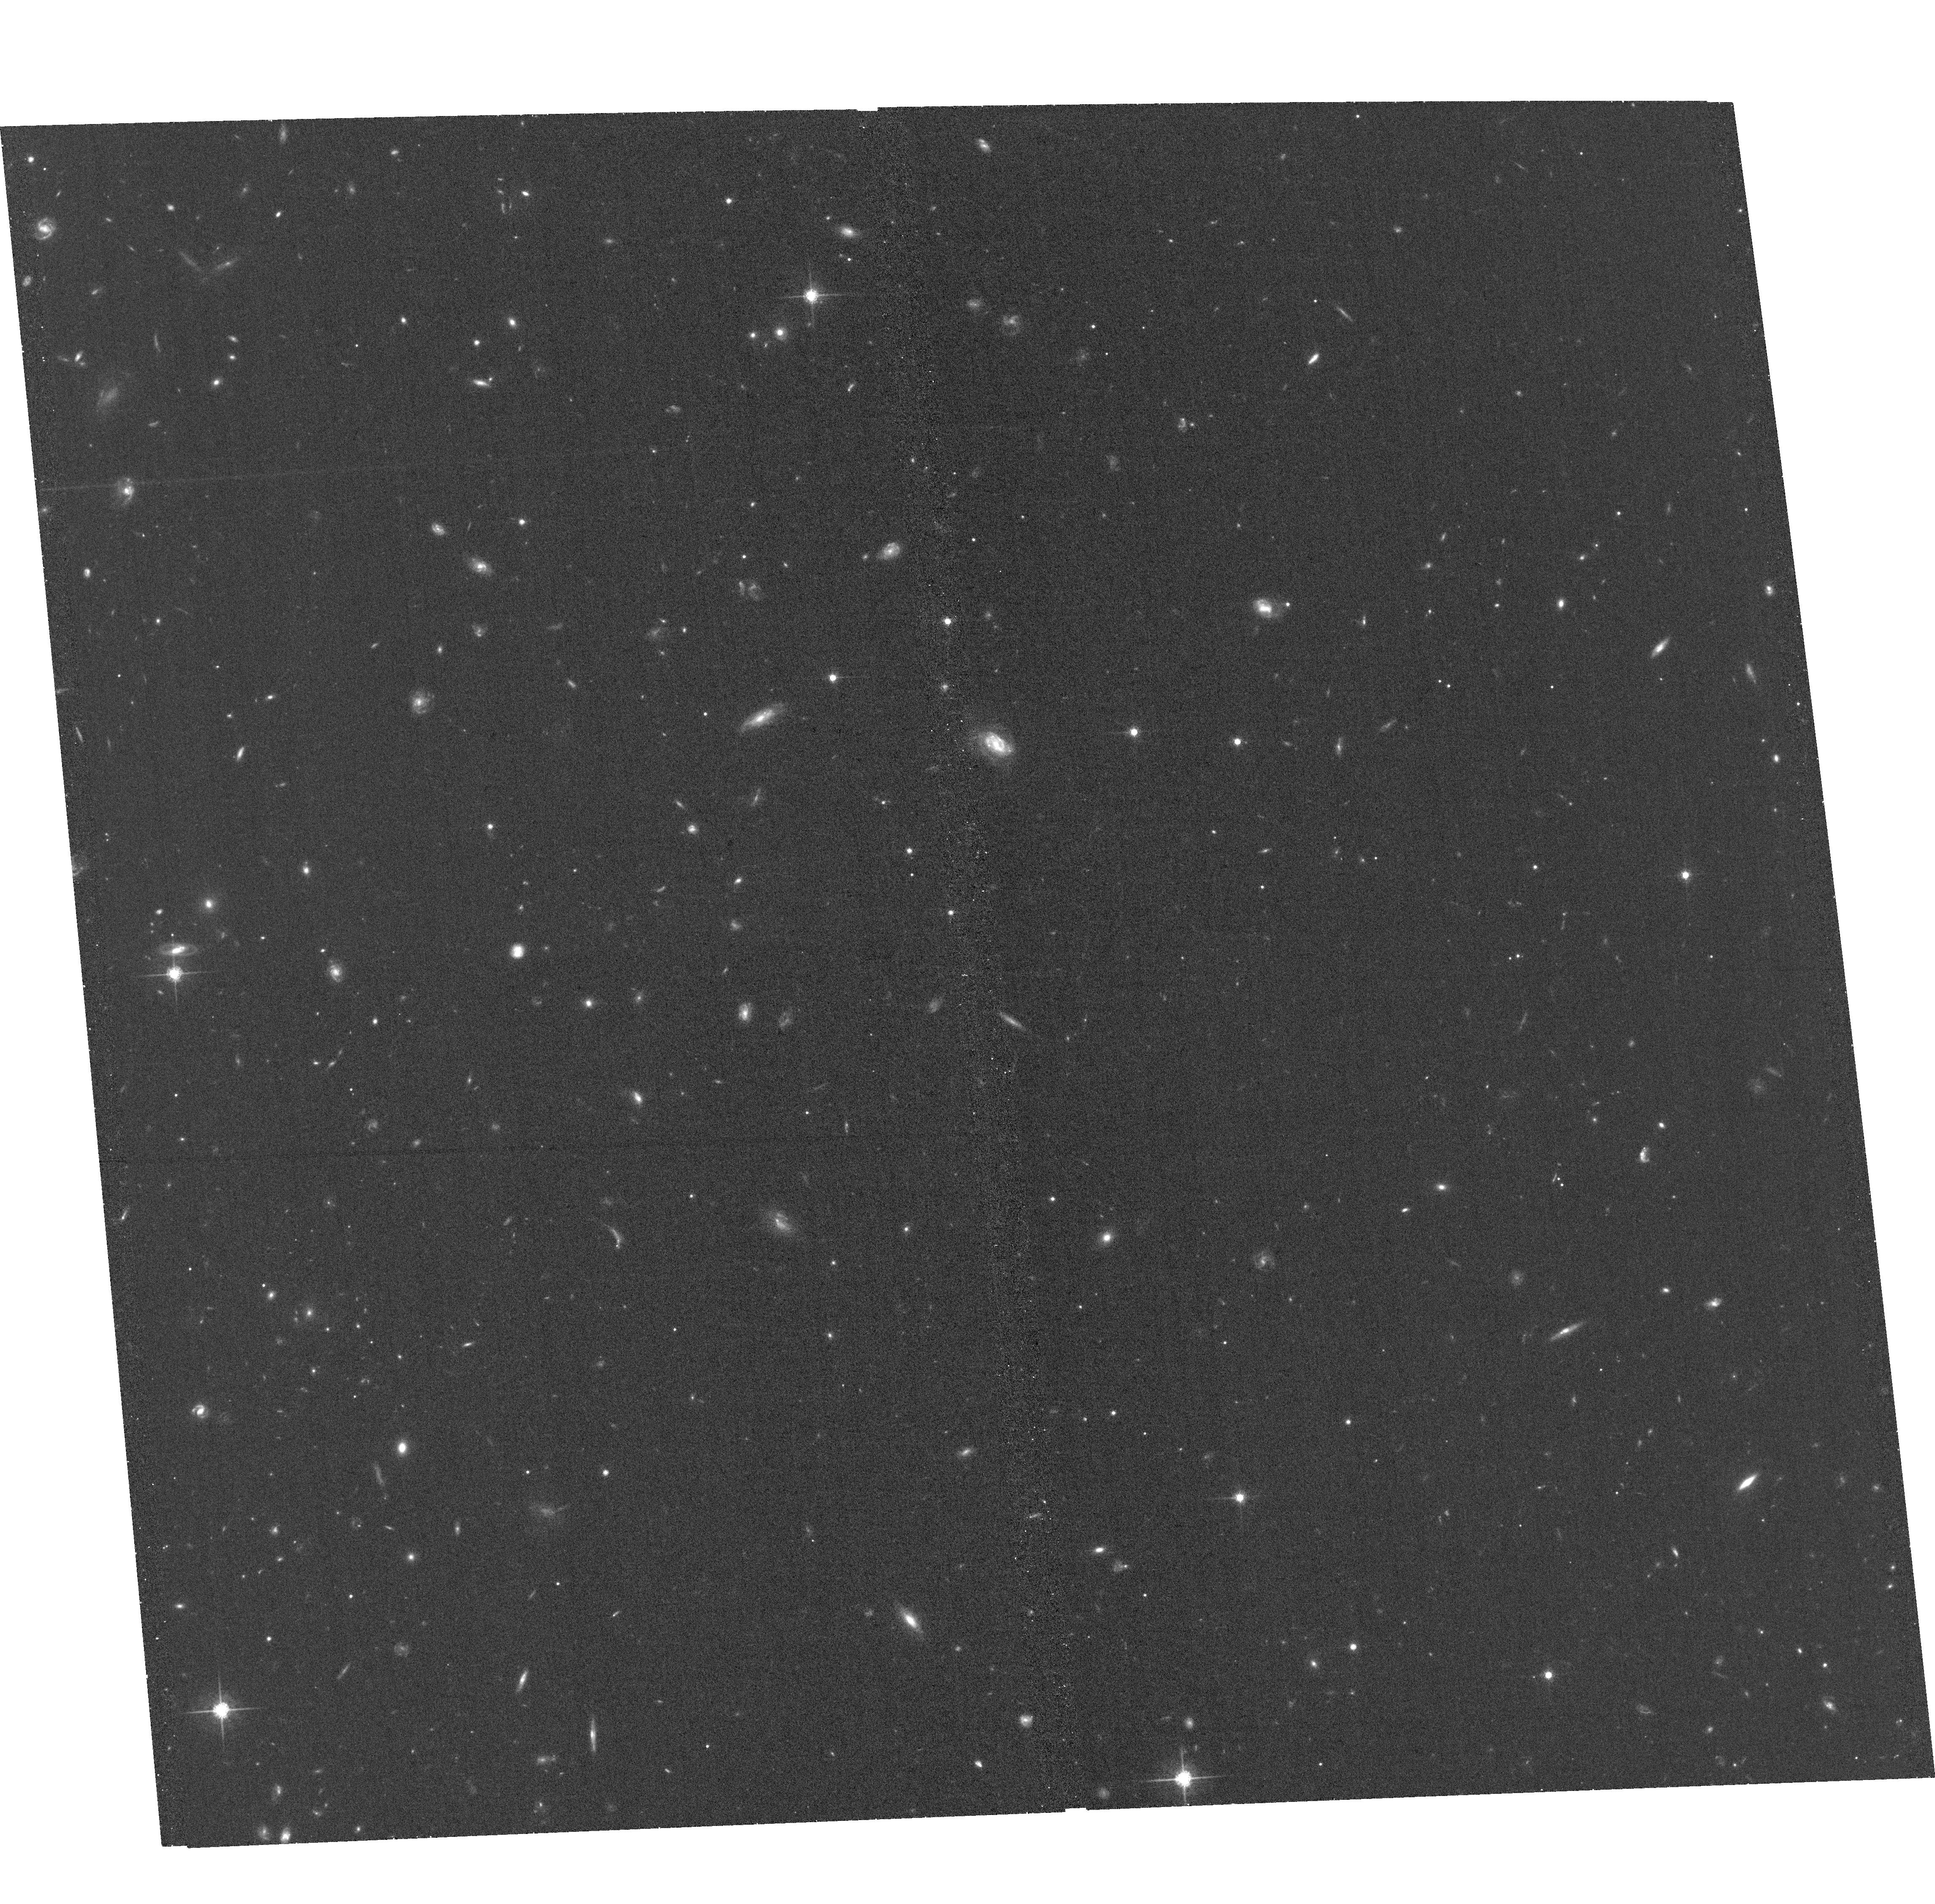
Target: TGSSJ1530+1049. Instrument: ACS/WFC. Filter: F775W. Exposure: 33 min. Observation ID: hst_16693_53_acs_wfc_f775w_jeo453

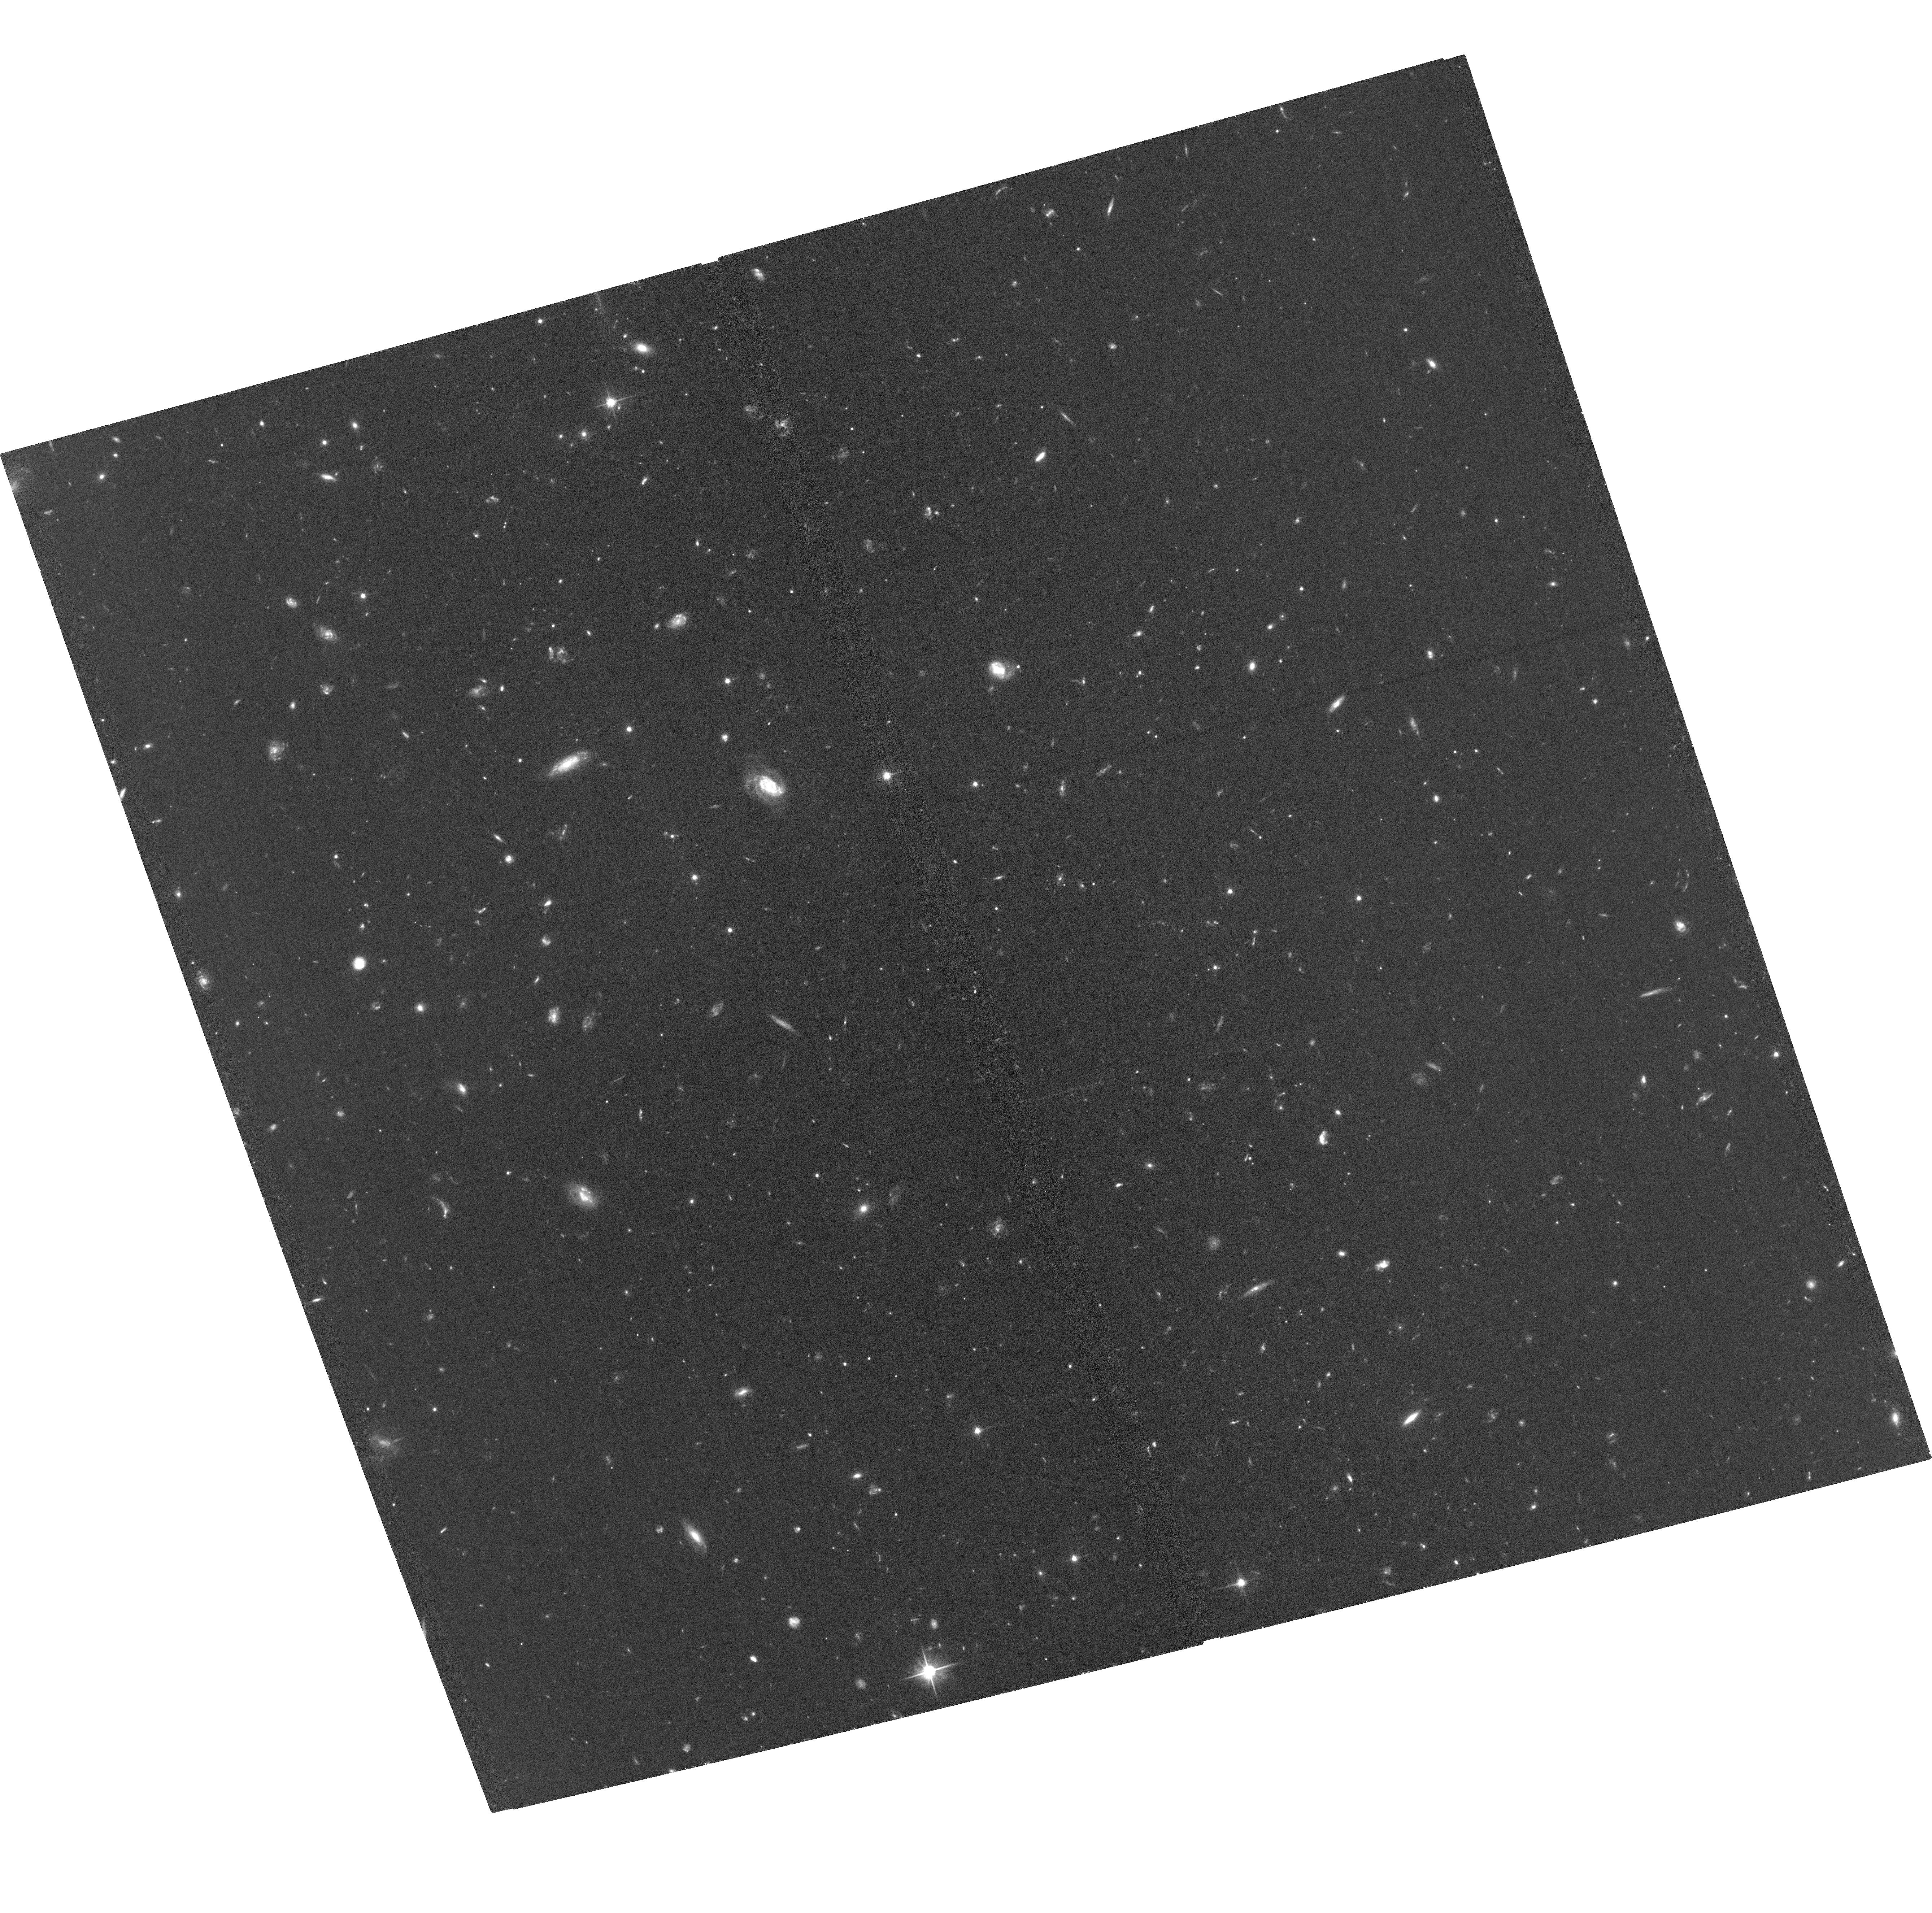
Target: TGSSJ1530+1049. Instrument: ACS/WFC. Filter: F606W. Exposure: 1.2 h. Observation ID: hst_16693_01_acs_wfc_f606w_jeo401

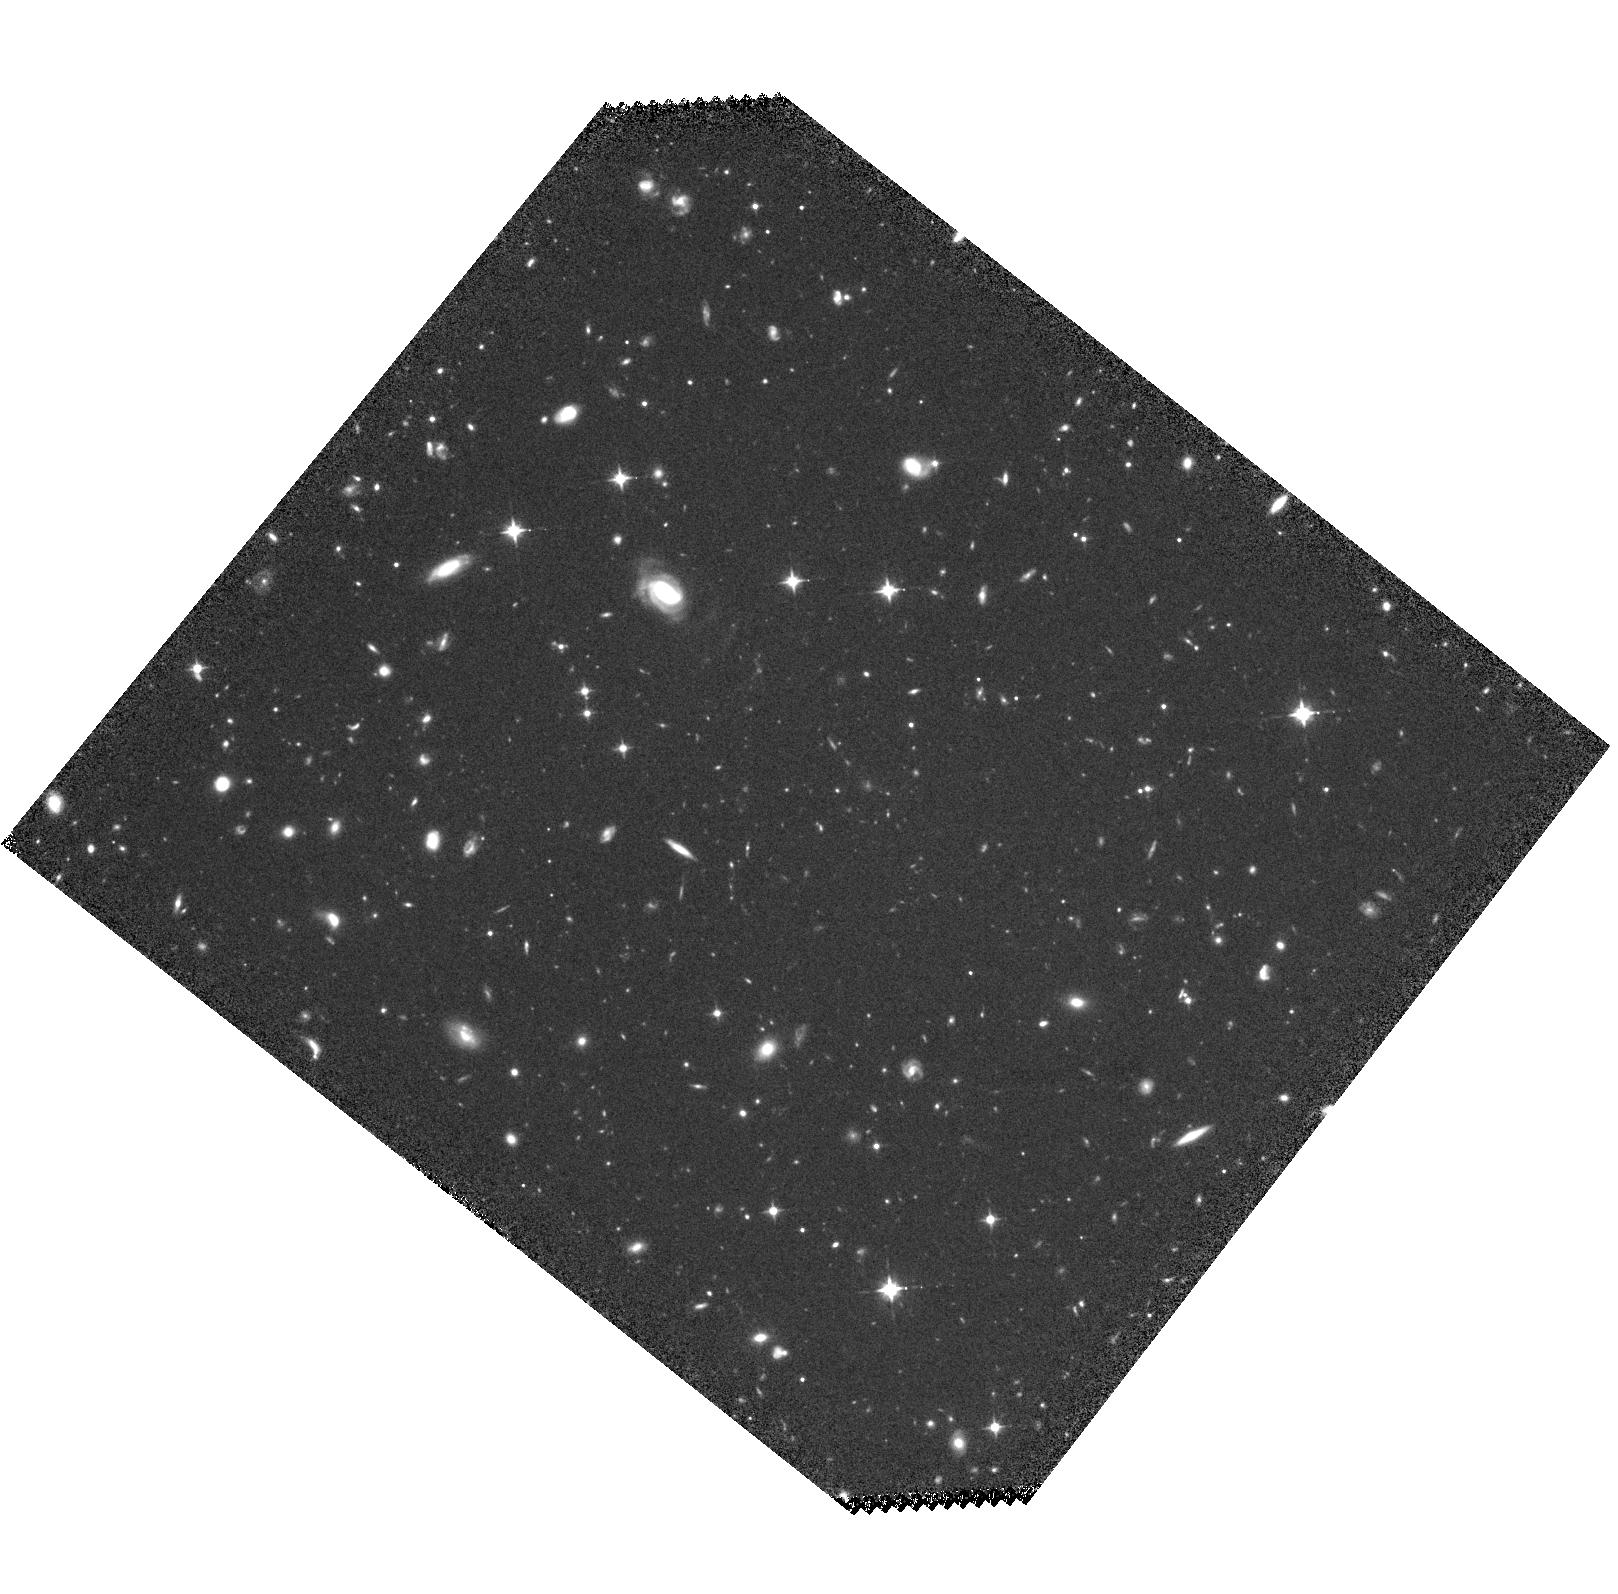
Target: TGSSJ1530+1049. Instrument: WFC3/IR. Filter: F105W. Exposure: 1.2 h. Observation ID: hst_16693_06_wfc3_ir_f105w_ieo406

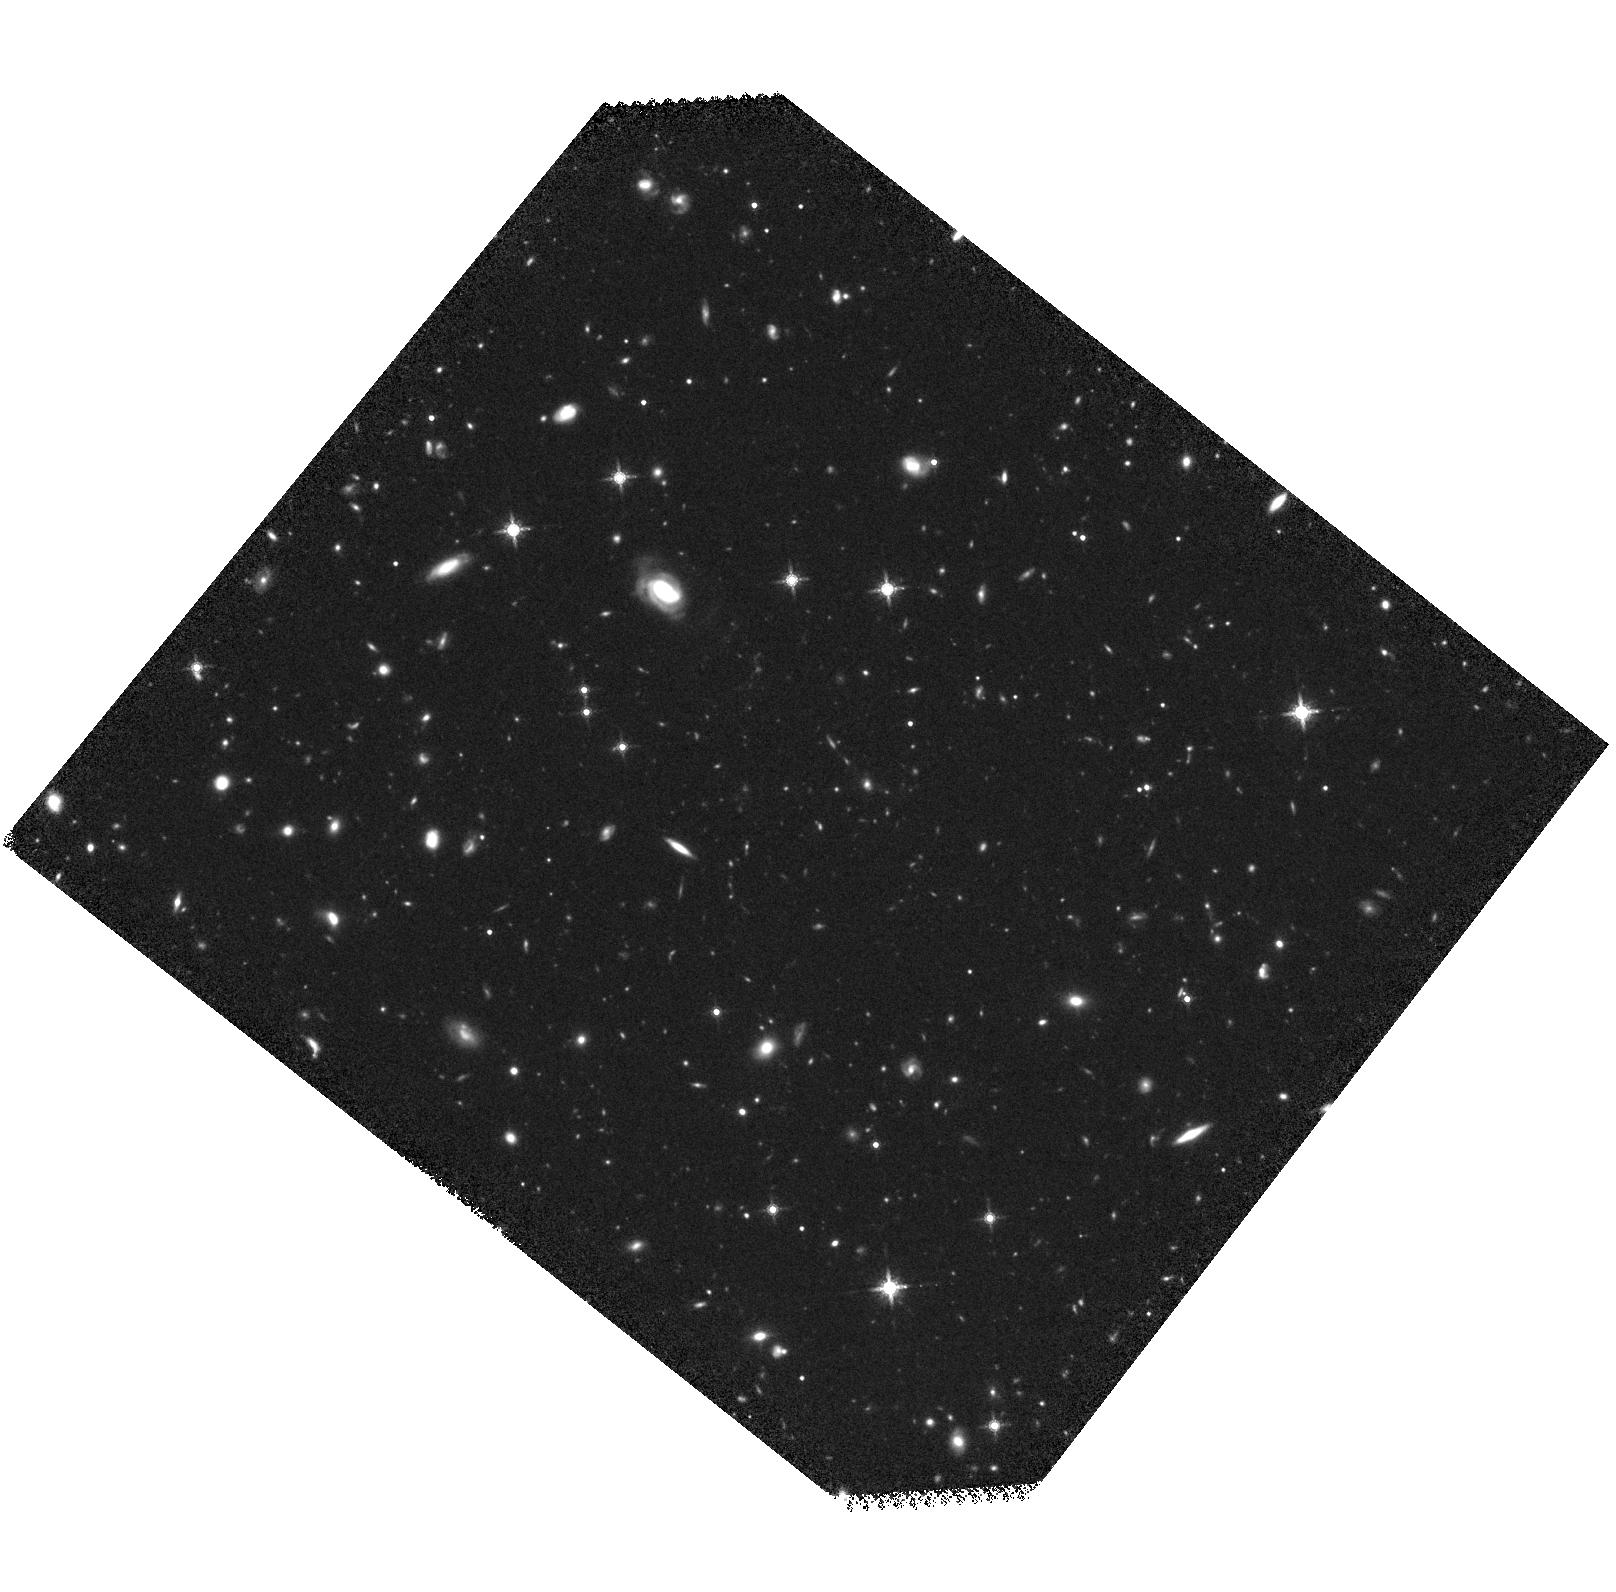
Target: TGSSJ1530+1049. Instrument: WFC3/IR. Filter: F160W. Exposure: 1.2 h. Observation ID: hst_16693_08_wfc3_ir_f160w_ieo408

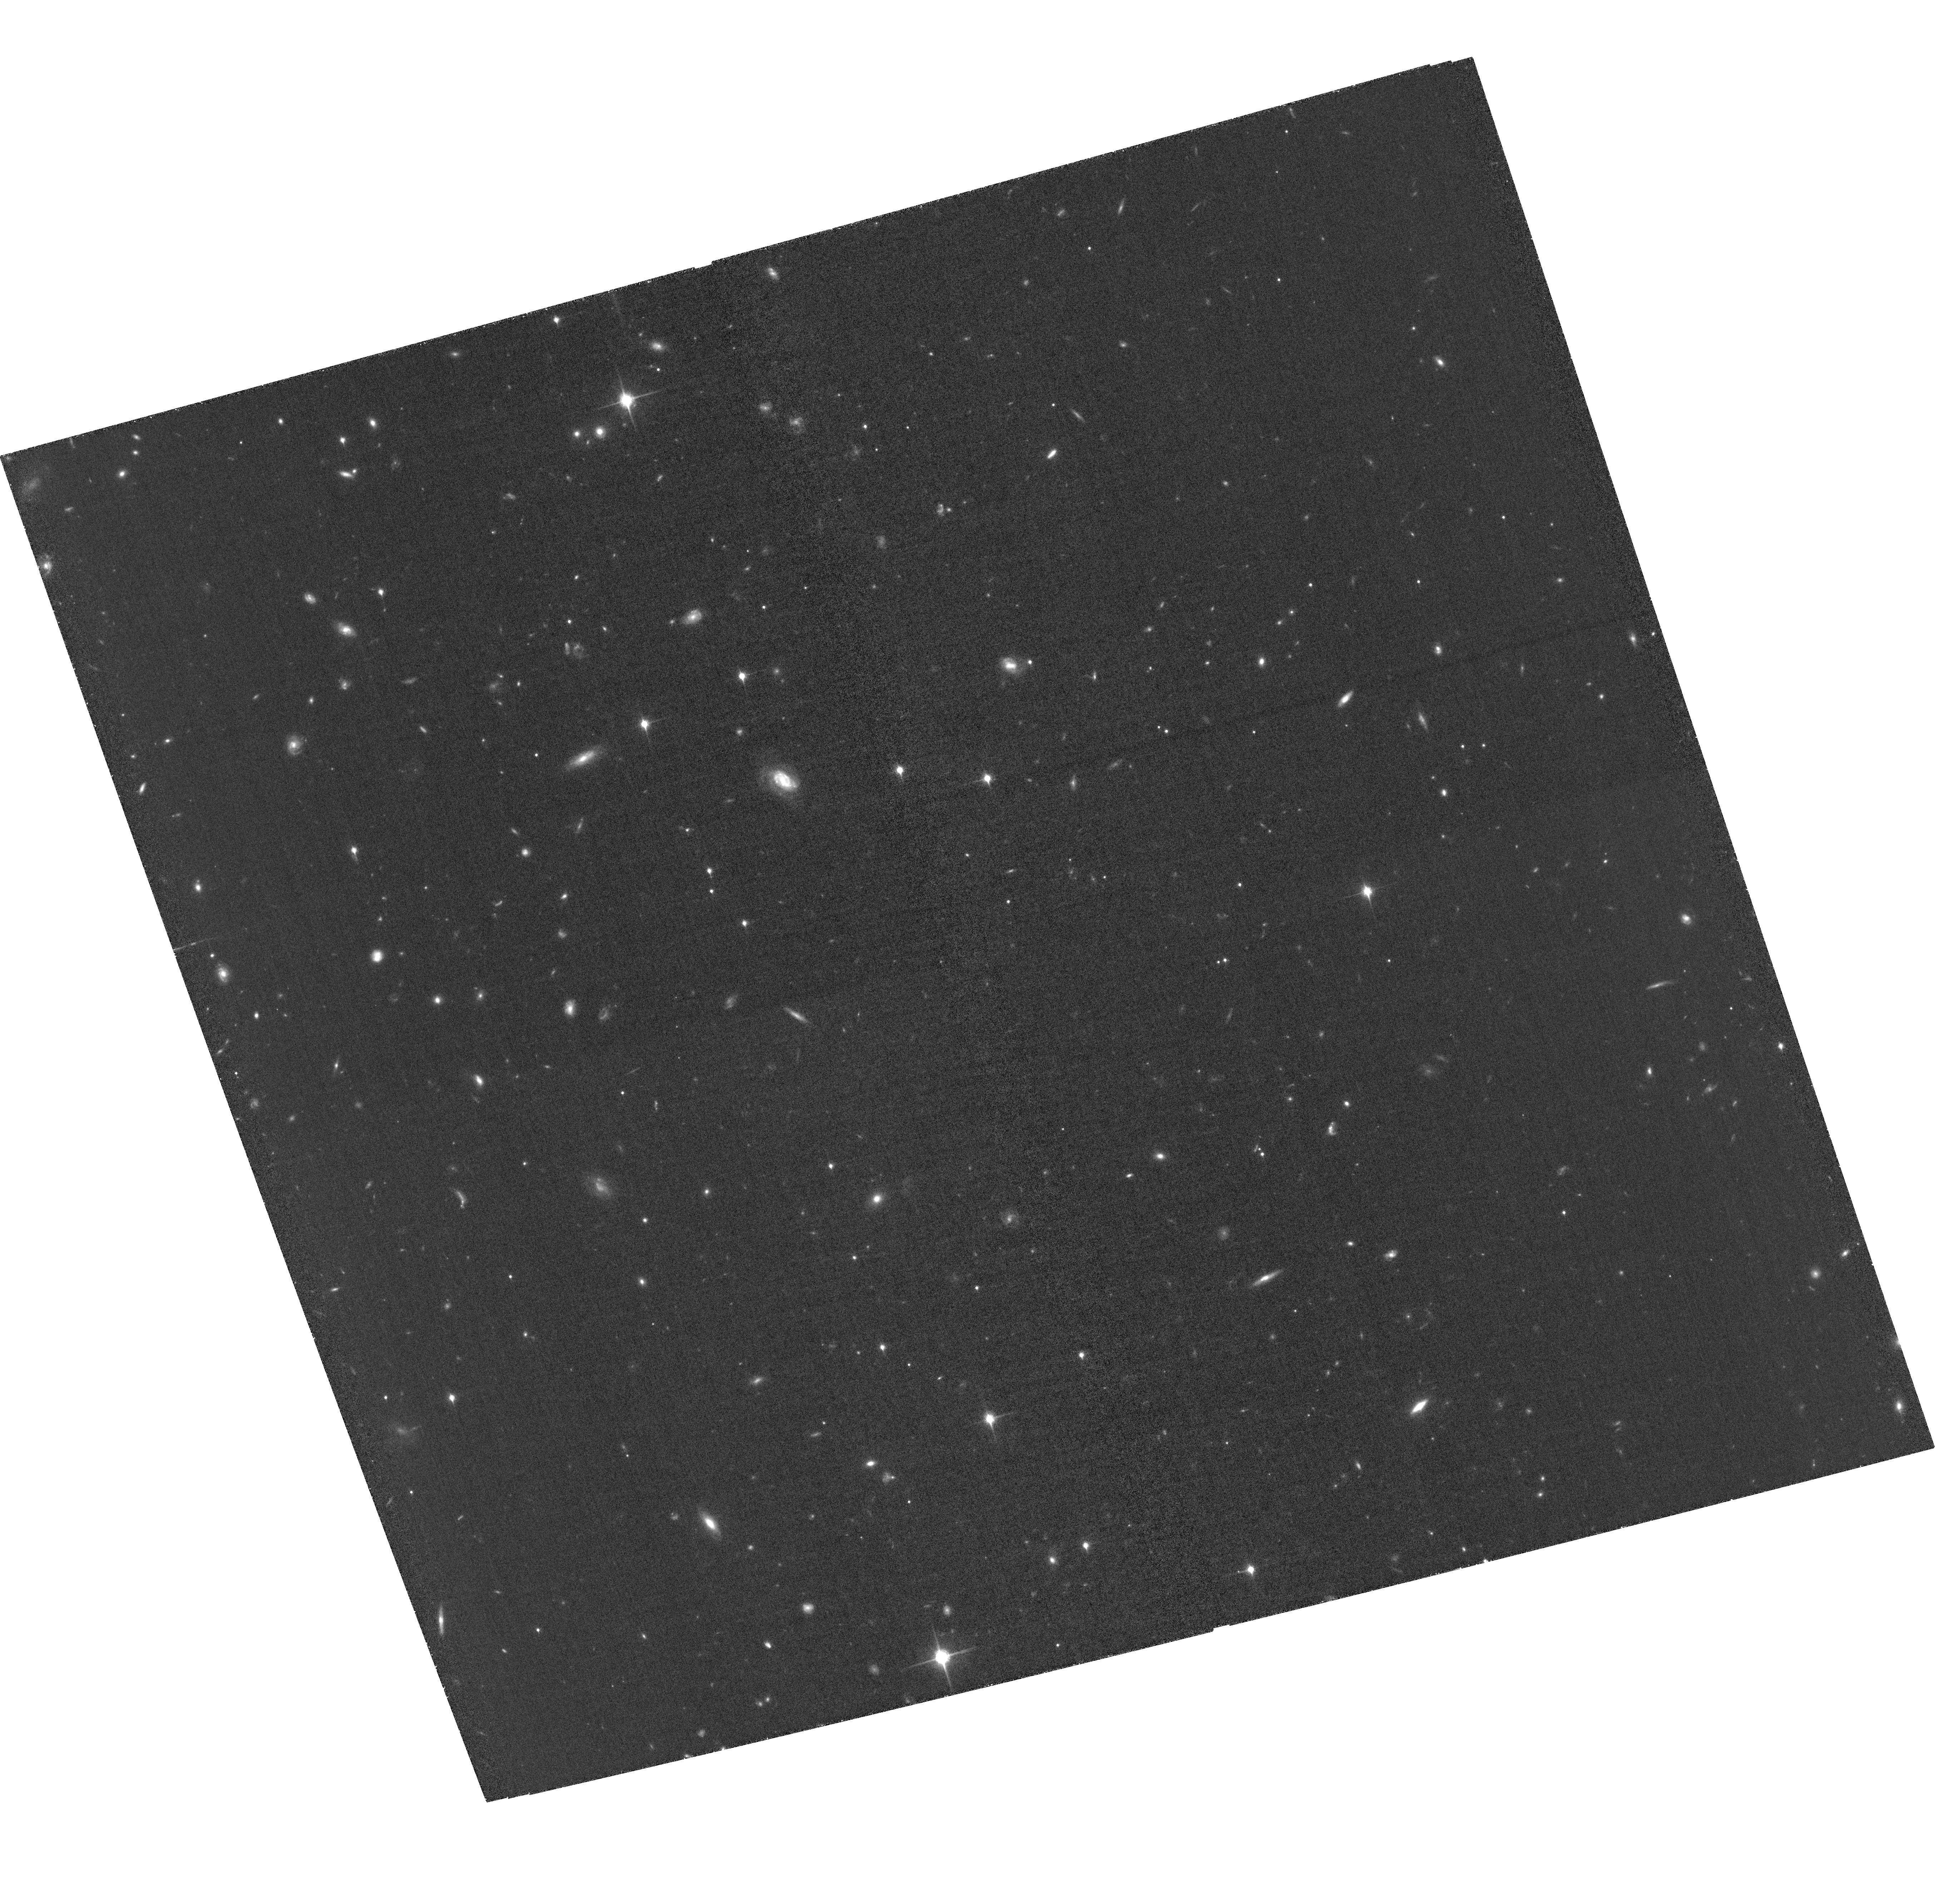
Target: TGSSJ1530+1049. Instrument: ACS/WFC. Filter: F850LP. Exposure: 1.7 h. Observation ID: hst_16693_04_acs_wfc_f850lp_jeo404

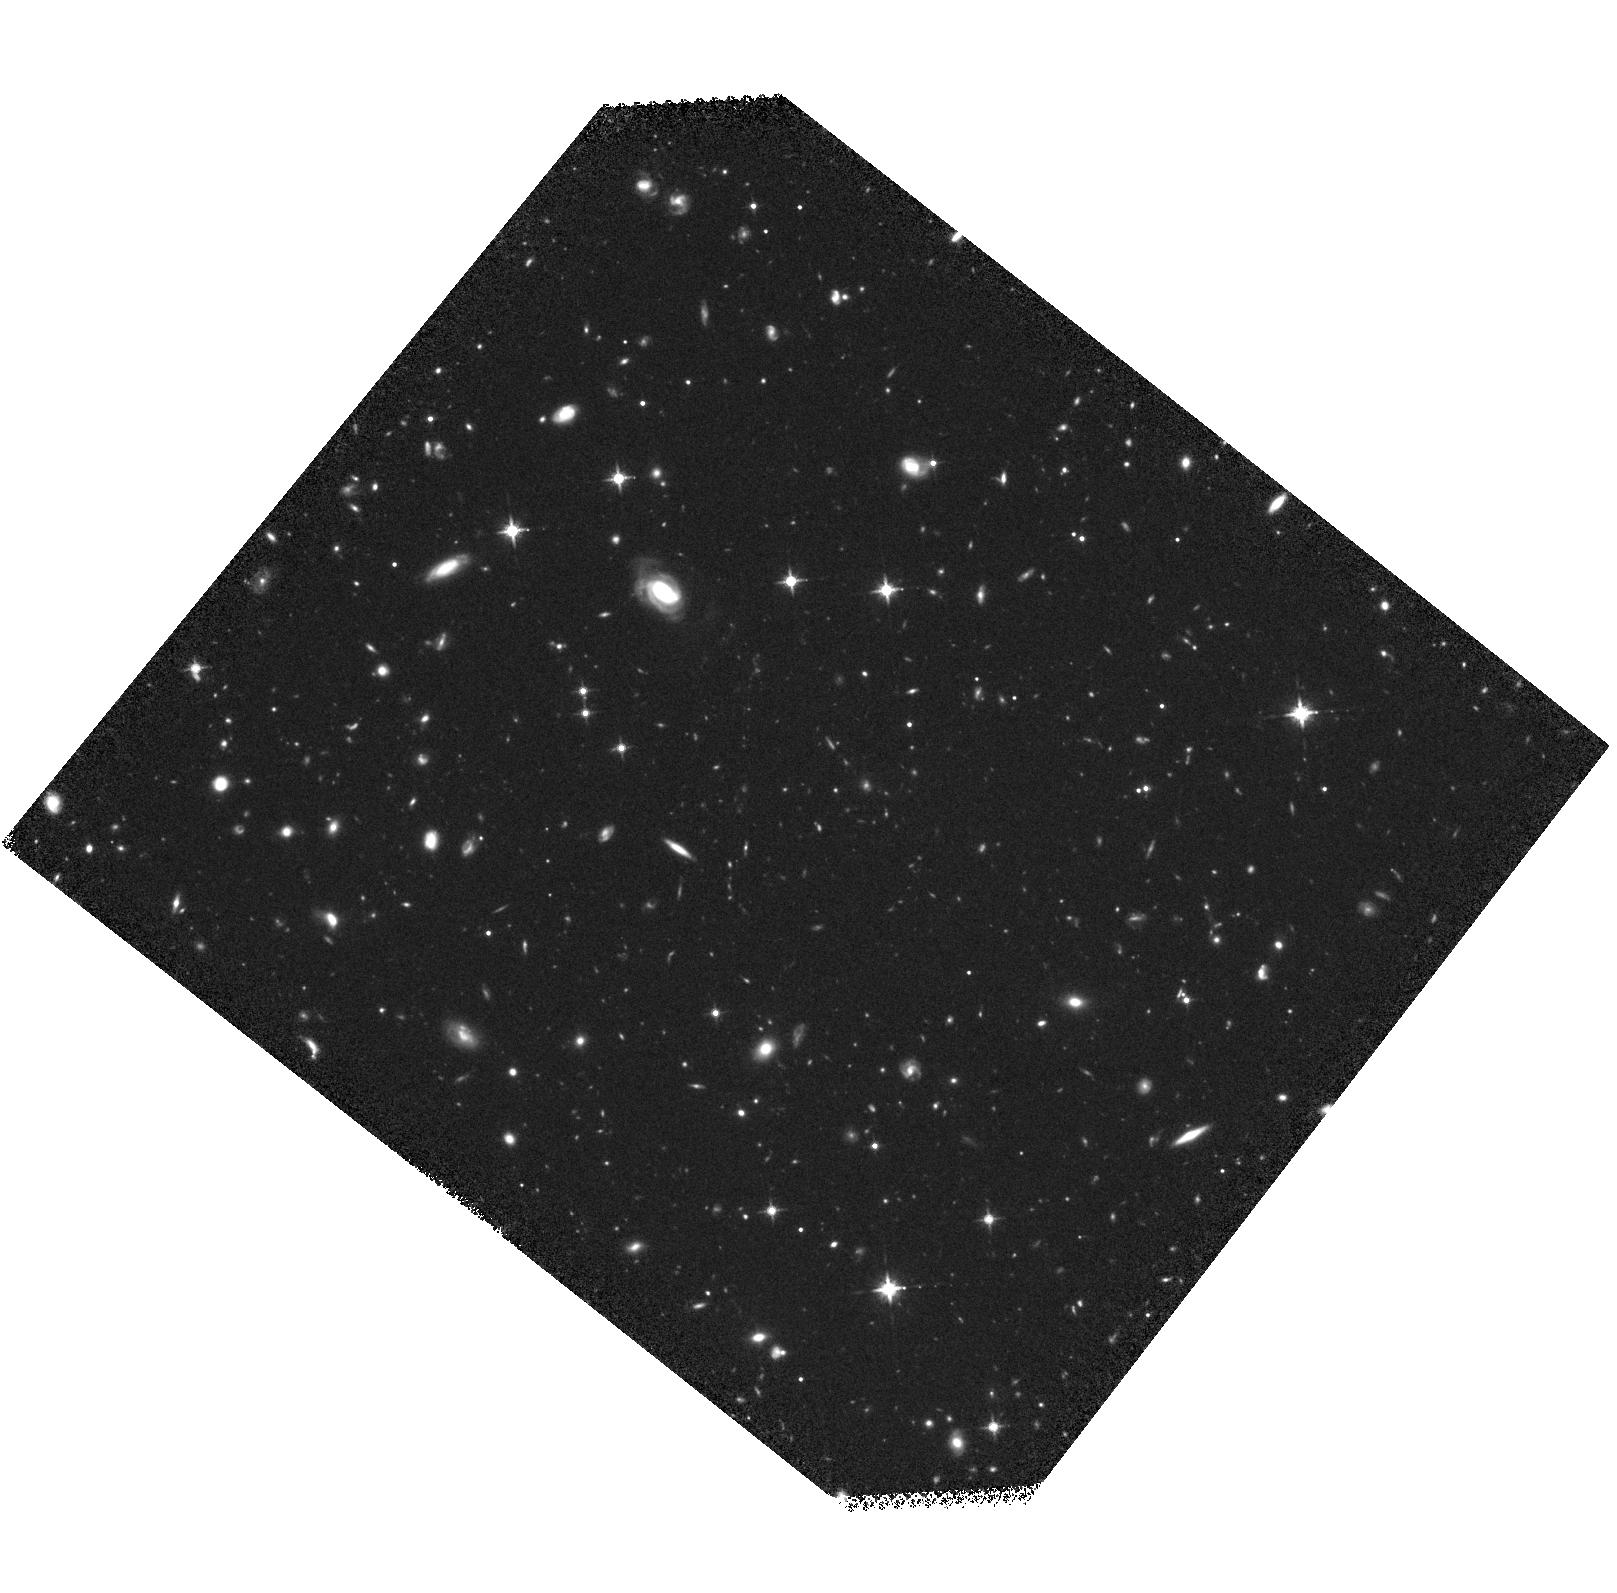
Target: TGSSJ1530+1049. Instrument: WFC3/IR. Filter: F125W. Exposure: 1.2 h. Observation ID: hst_16693_07_wfc3_ir_f125w_ieo407

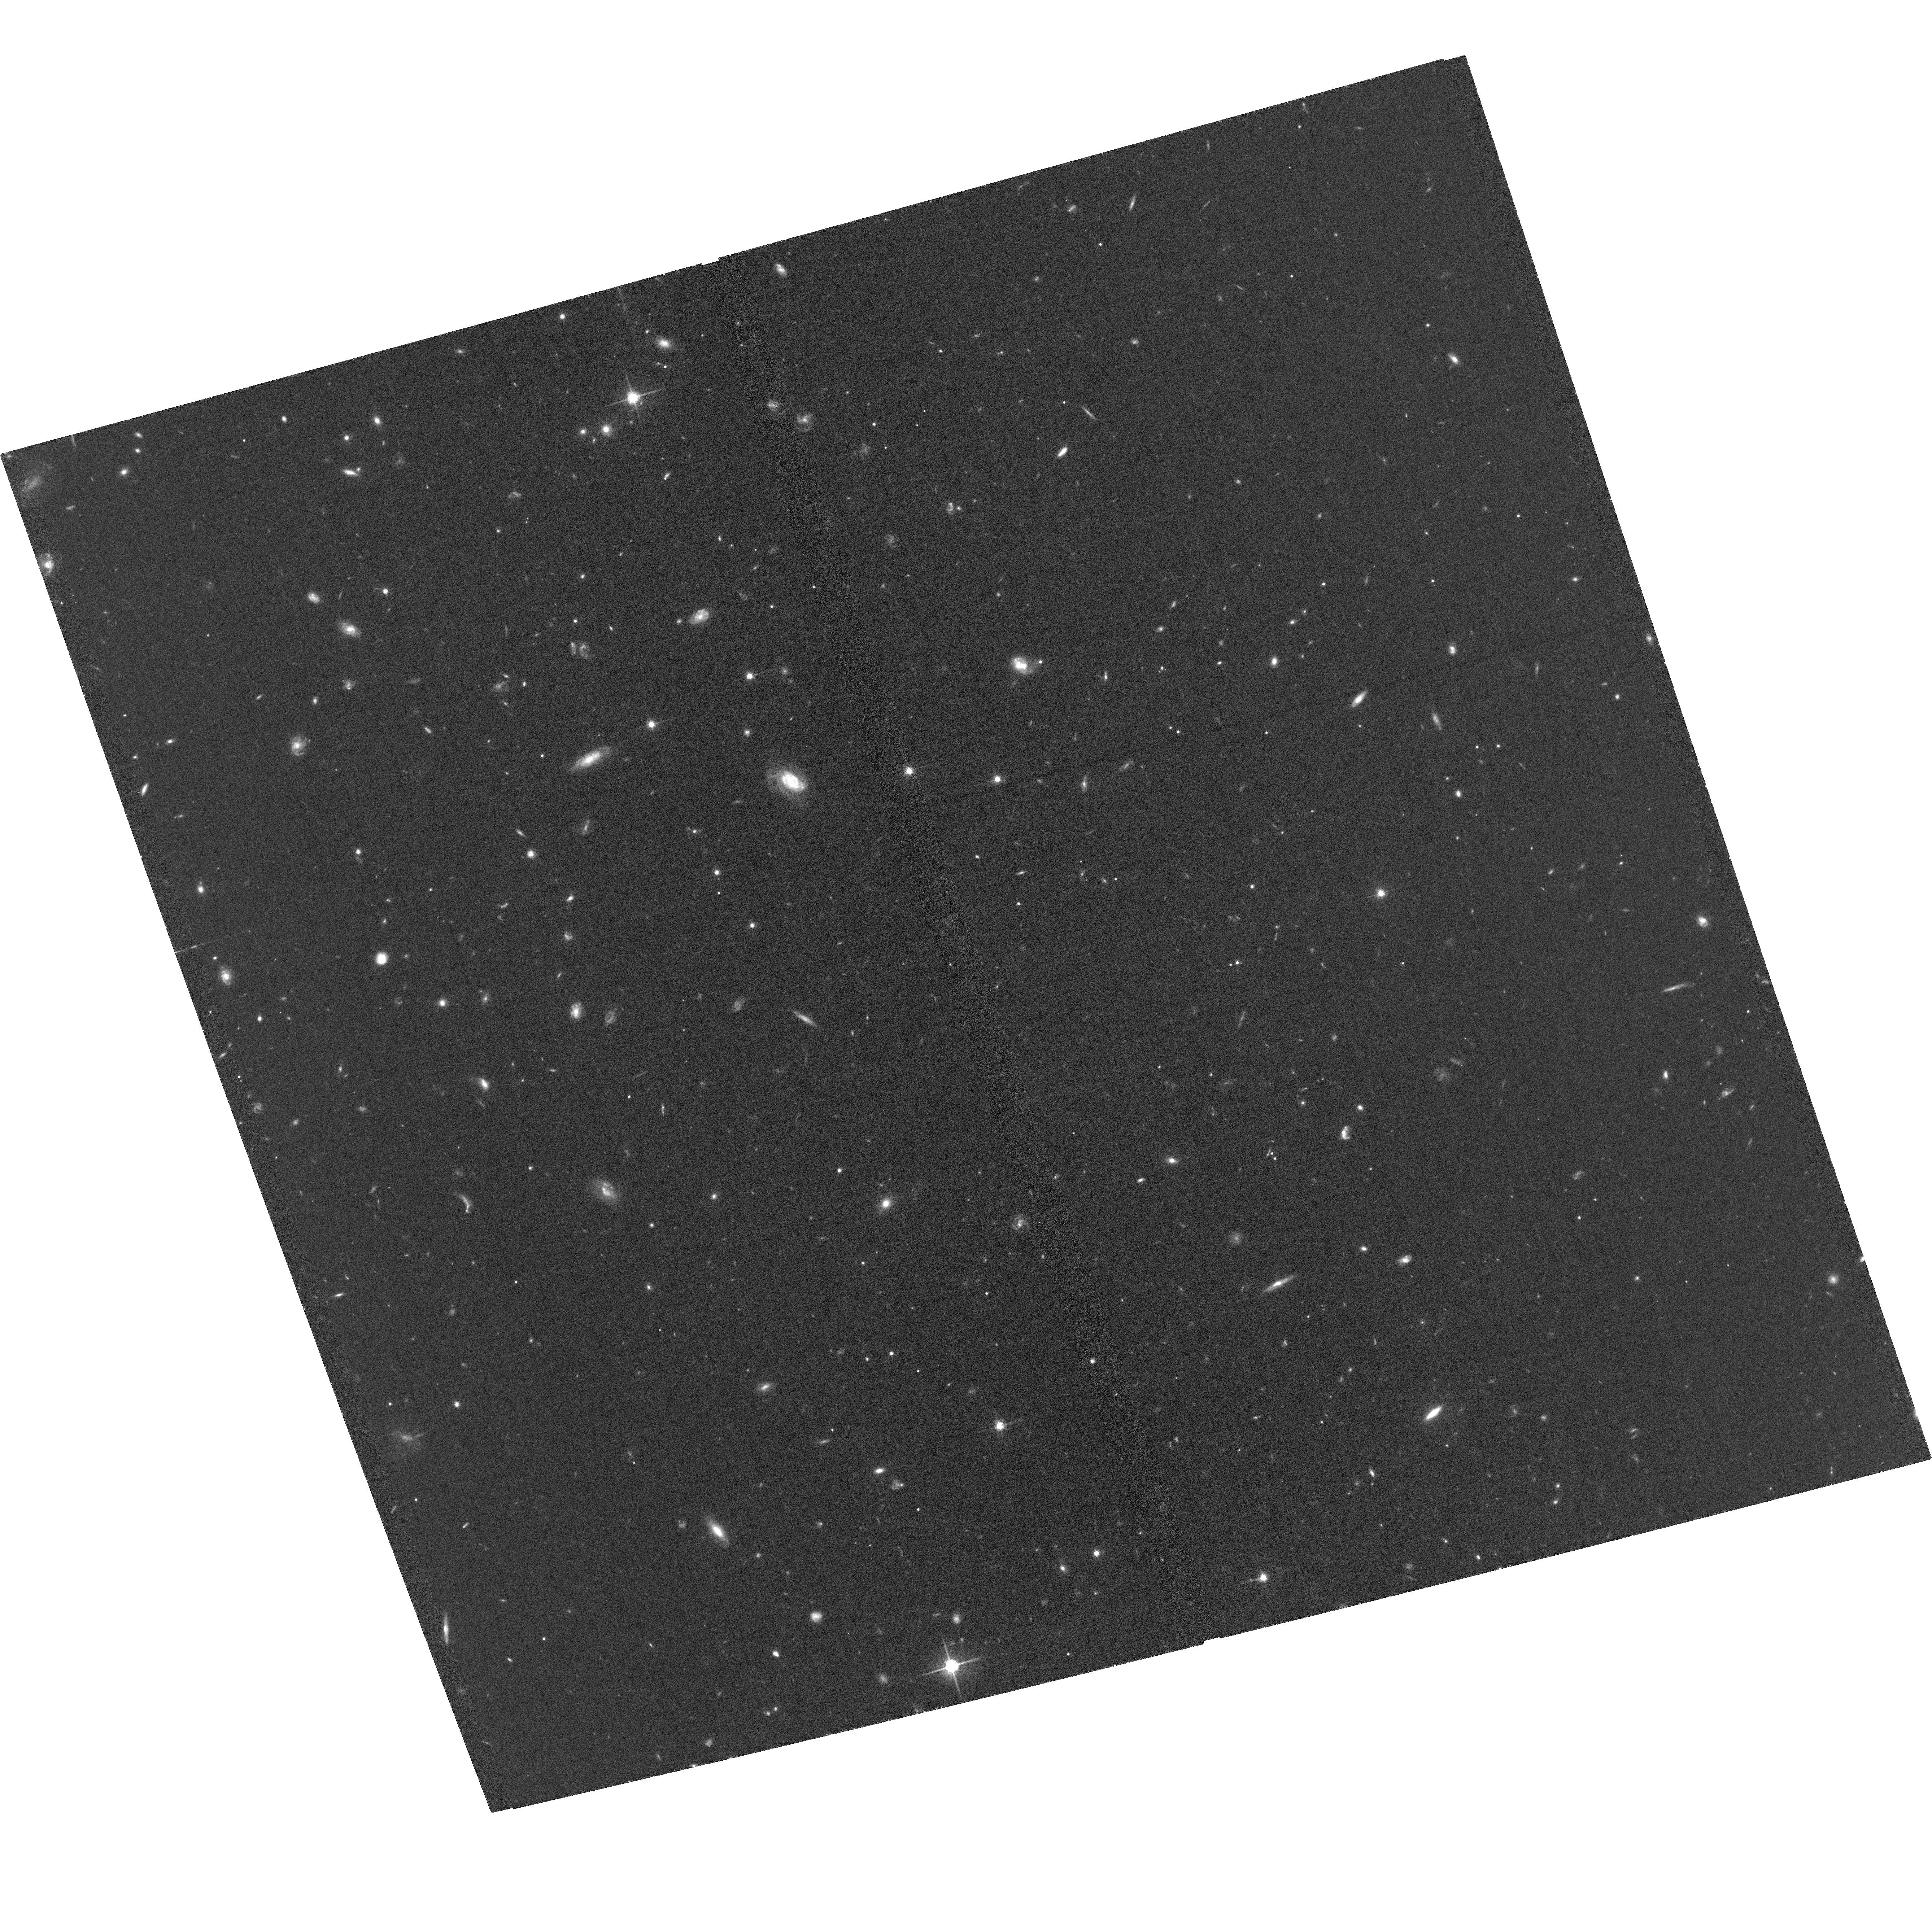
Target: TGSSJ1530+1049. Instrument: ACS/WFC. Filter: F775W. Exposure: 1.2 h. Observation ID: hst_16693_02_acs_wfc_f775w_jeo402

The host galaxy and environment of a radio galaxy near the epoch of reionization (PI: Overzier, Roderik)

Radio-loud active galactic nuclei (RLAGN) are the most luminous radio sources in the Universe, and RLAGN at high-z are important for studying the formation of massive galaxies and supermassive black holes (SMBHs). The discovery of a radio galaxy at z=5.72 (TGSS J1530+1049) has pushed studies of RLAGN closer to the epoch of reionization (EoR). HST imaging of other high-z radio galaxies has shown that such systems are massive, with intense star-formation. They exhibit complex morphologies, large sizes and are frequently surrounded by overdensities of faint galaxies, indicative of a forming cluster environment. TGSS J1530+1049 at z=5.72 offers an opportunity to now investigate these phenomena at z~6, and we propose deep multi-band HST imaging with ACS and WFC3 to image the radio galaxy and its close companions, searching for overdensities on scales of 5 Mpc (co-moving) in its environment. TGSS J1530+1049 is a JWST NIRCam GTO target and is the subject of an approved Cycle 1 NIRSpec/IFU program. It benefits from high-resolution VLBI radio imaging of its AGN jets and is an approved Chandra target. The combination of these proposed HST observations with JWST data will result in maps of the distribution of stellar mass and measurements of star-formation rate, dust, ionisation state and metallicity of the gas. Correlating the rest-UV morphology with AGN jets and constraining the evolutionary stage of the stellar populations are crucial to understand AGN feedback in massive galaxies near the EoR. Further, rest-frame UV HST imaging will allow the identification of any nearby companions through Lyman break selection, which will not be possible from the NIRCam data alone.